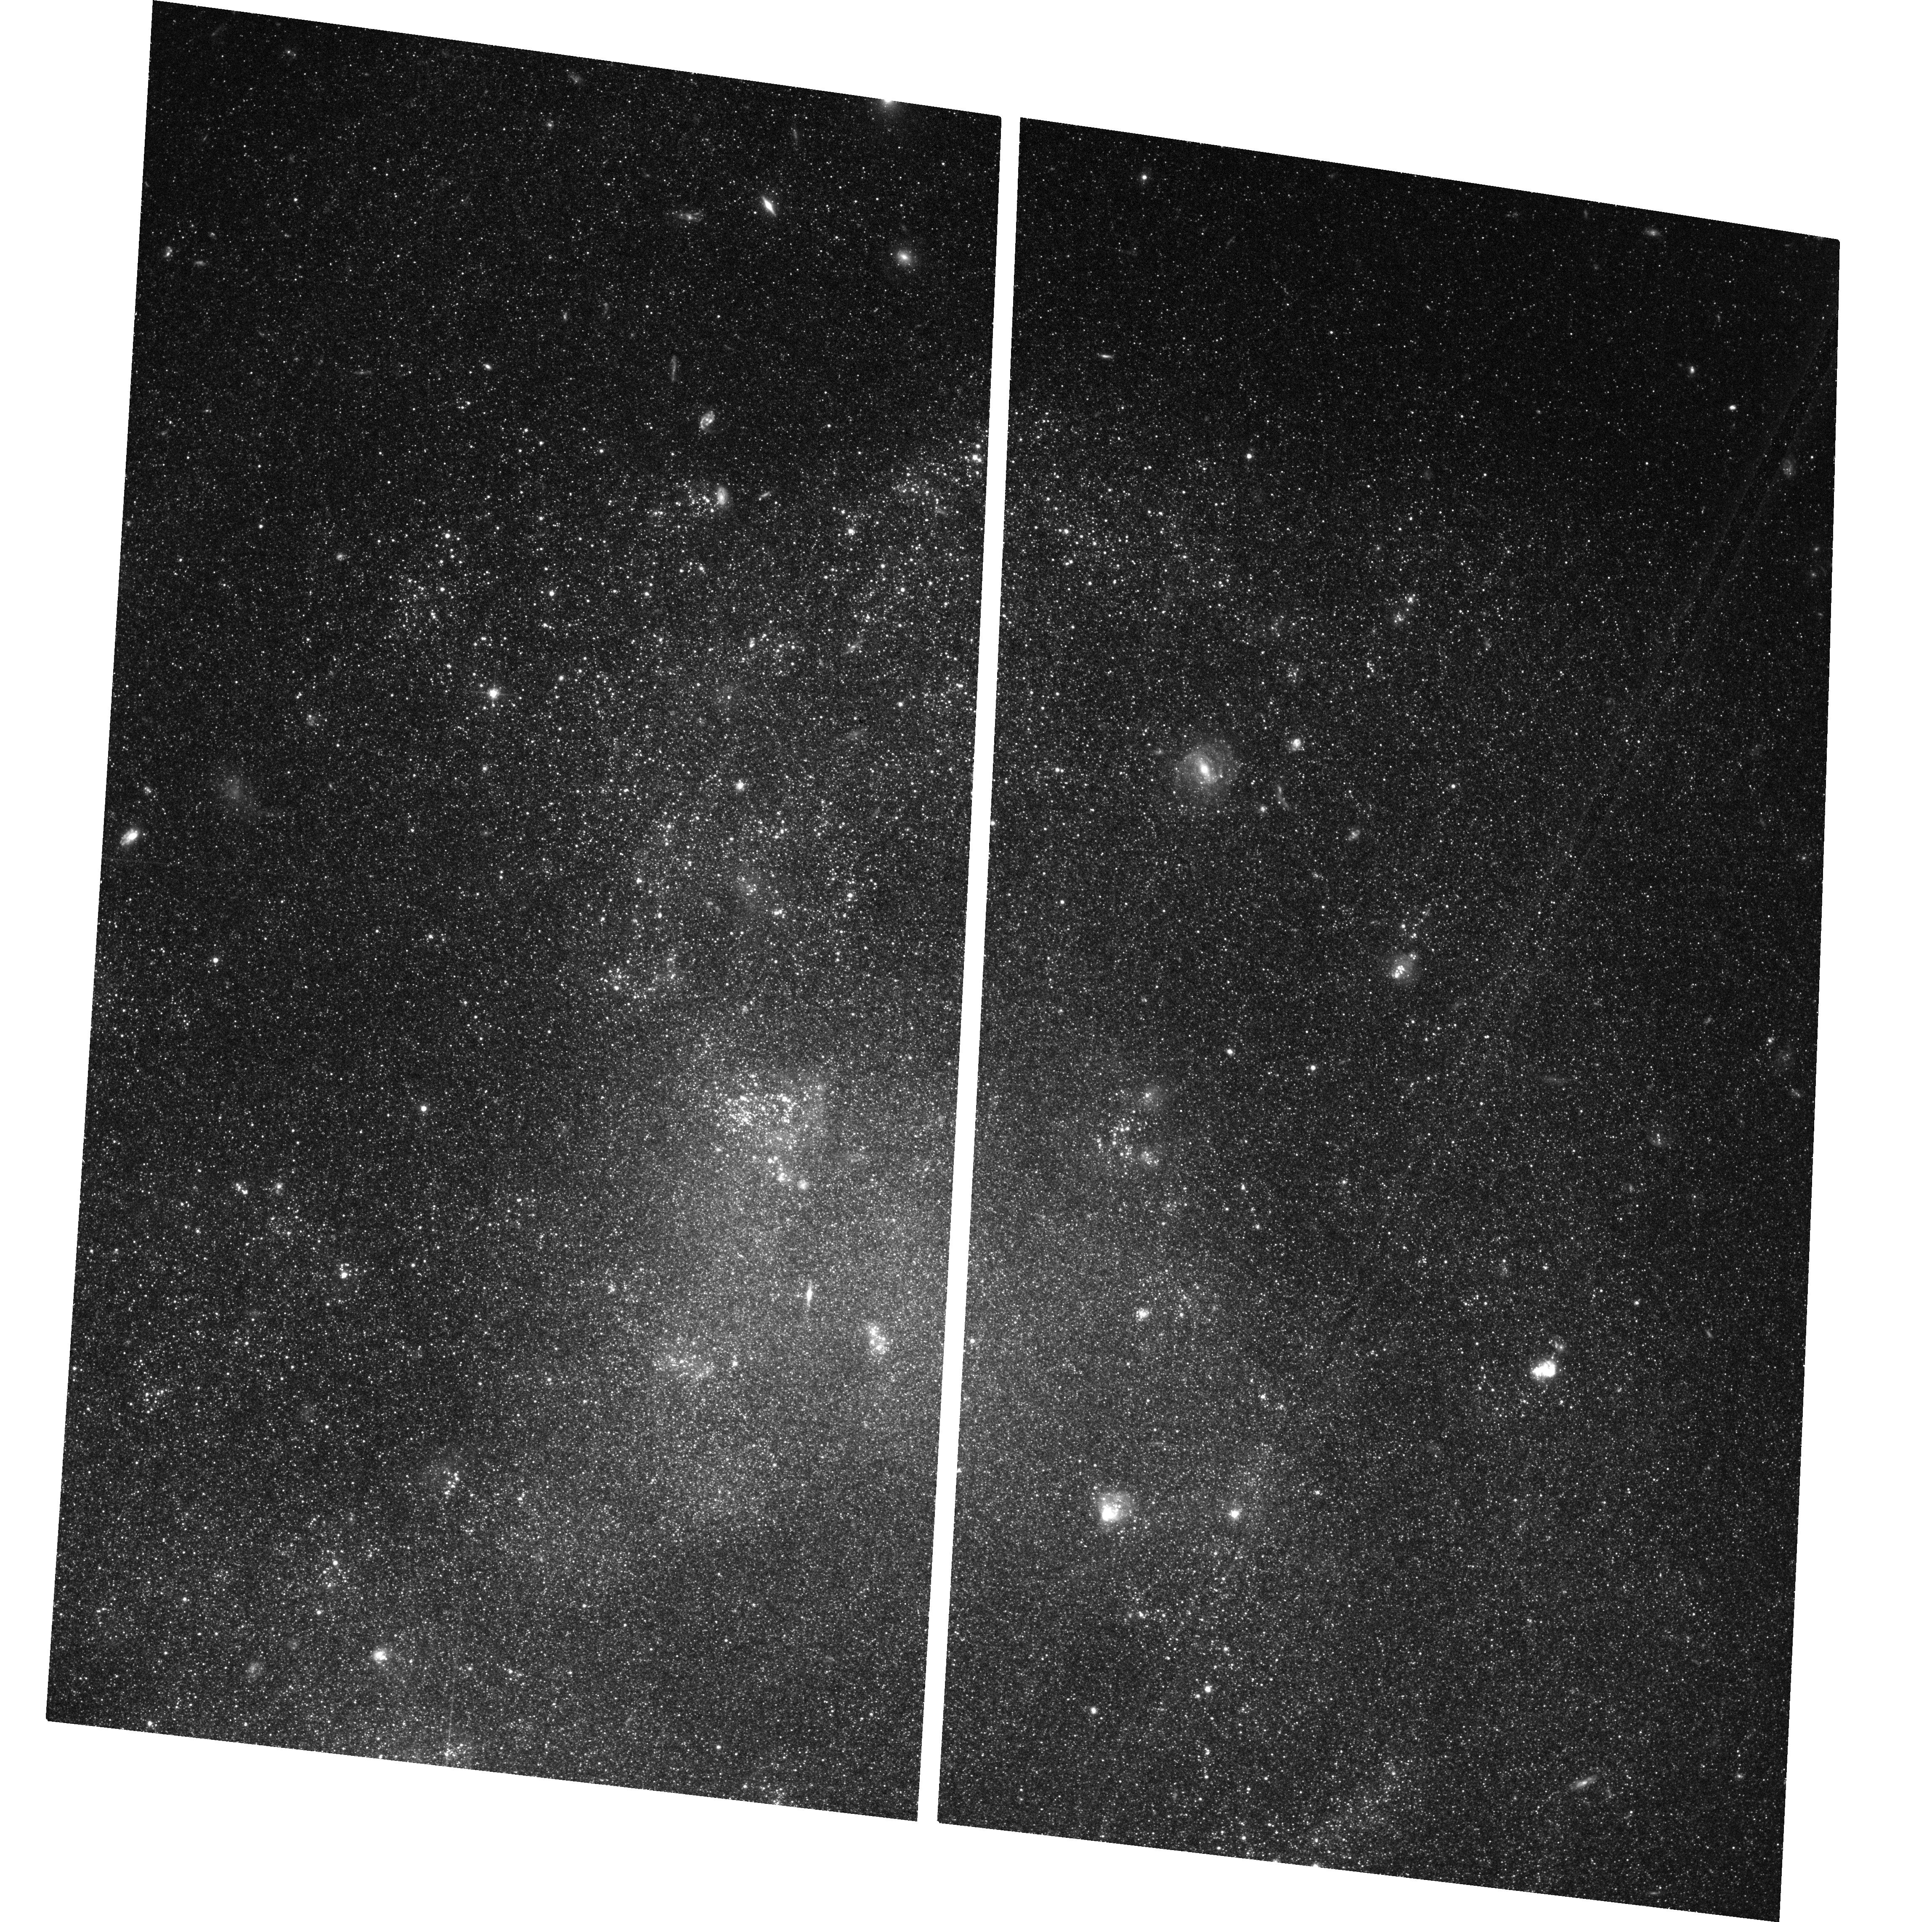
Target: IC4182
Instrument: ACS/WFC
Filter: F606W
Exposure: 37 min
Observation ID: hst_17432_01_acs_wfc_f606w_jf7j01

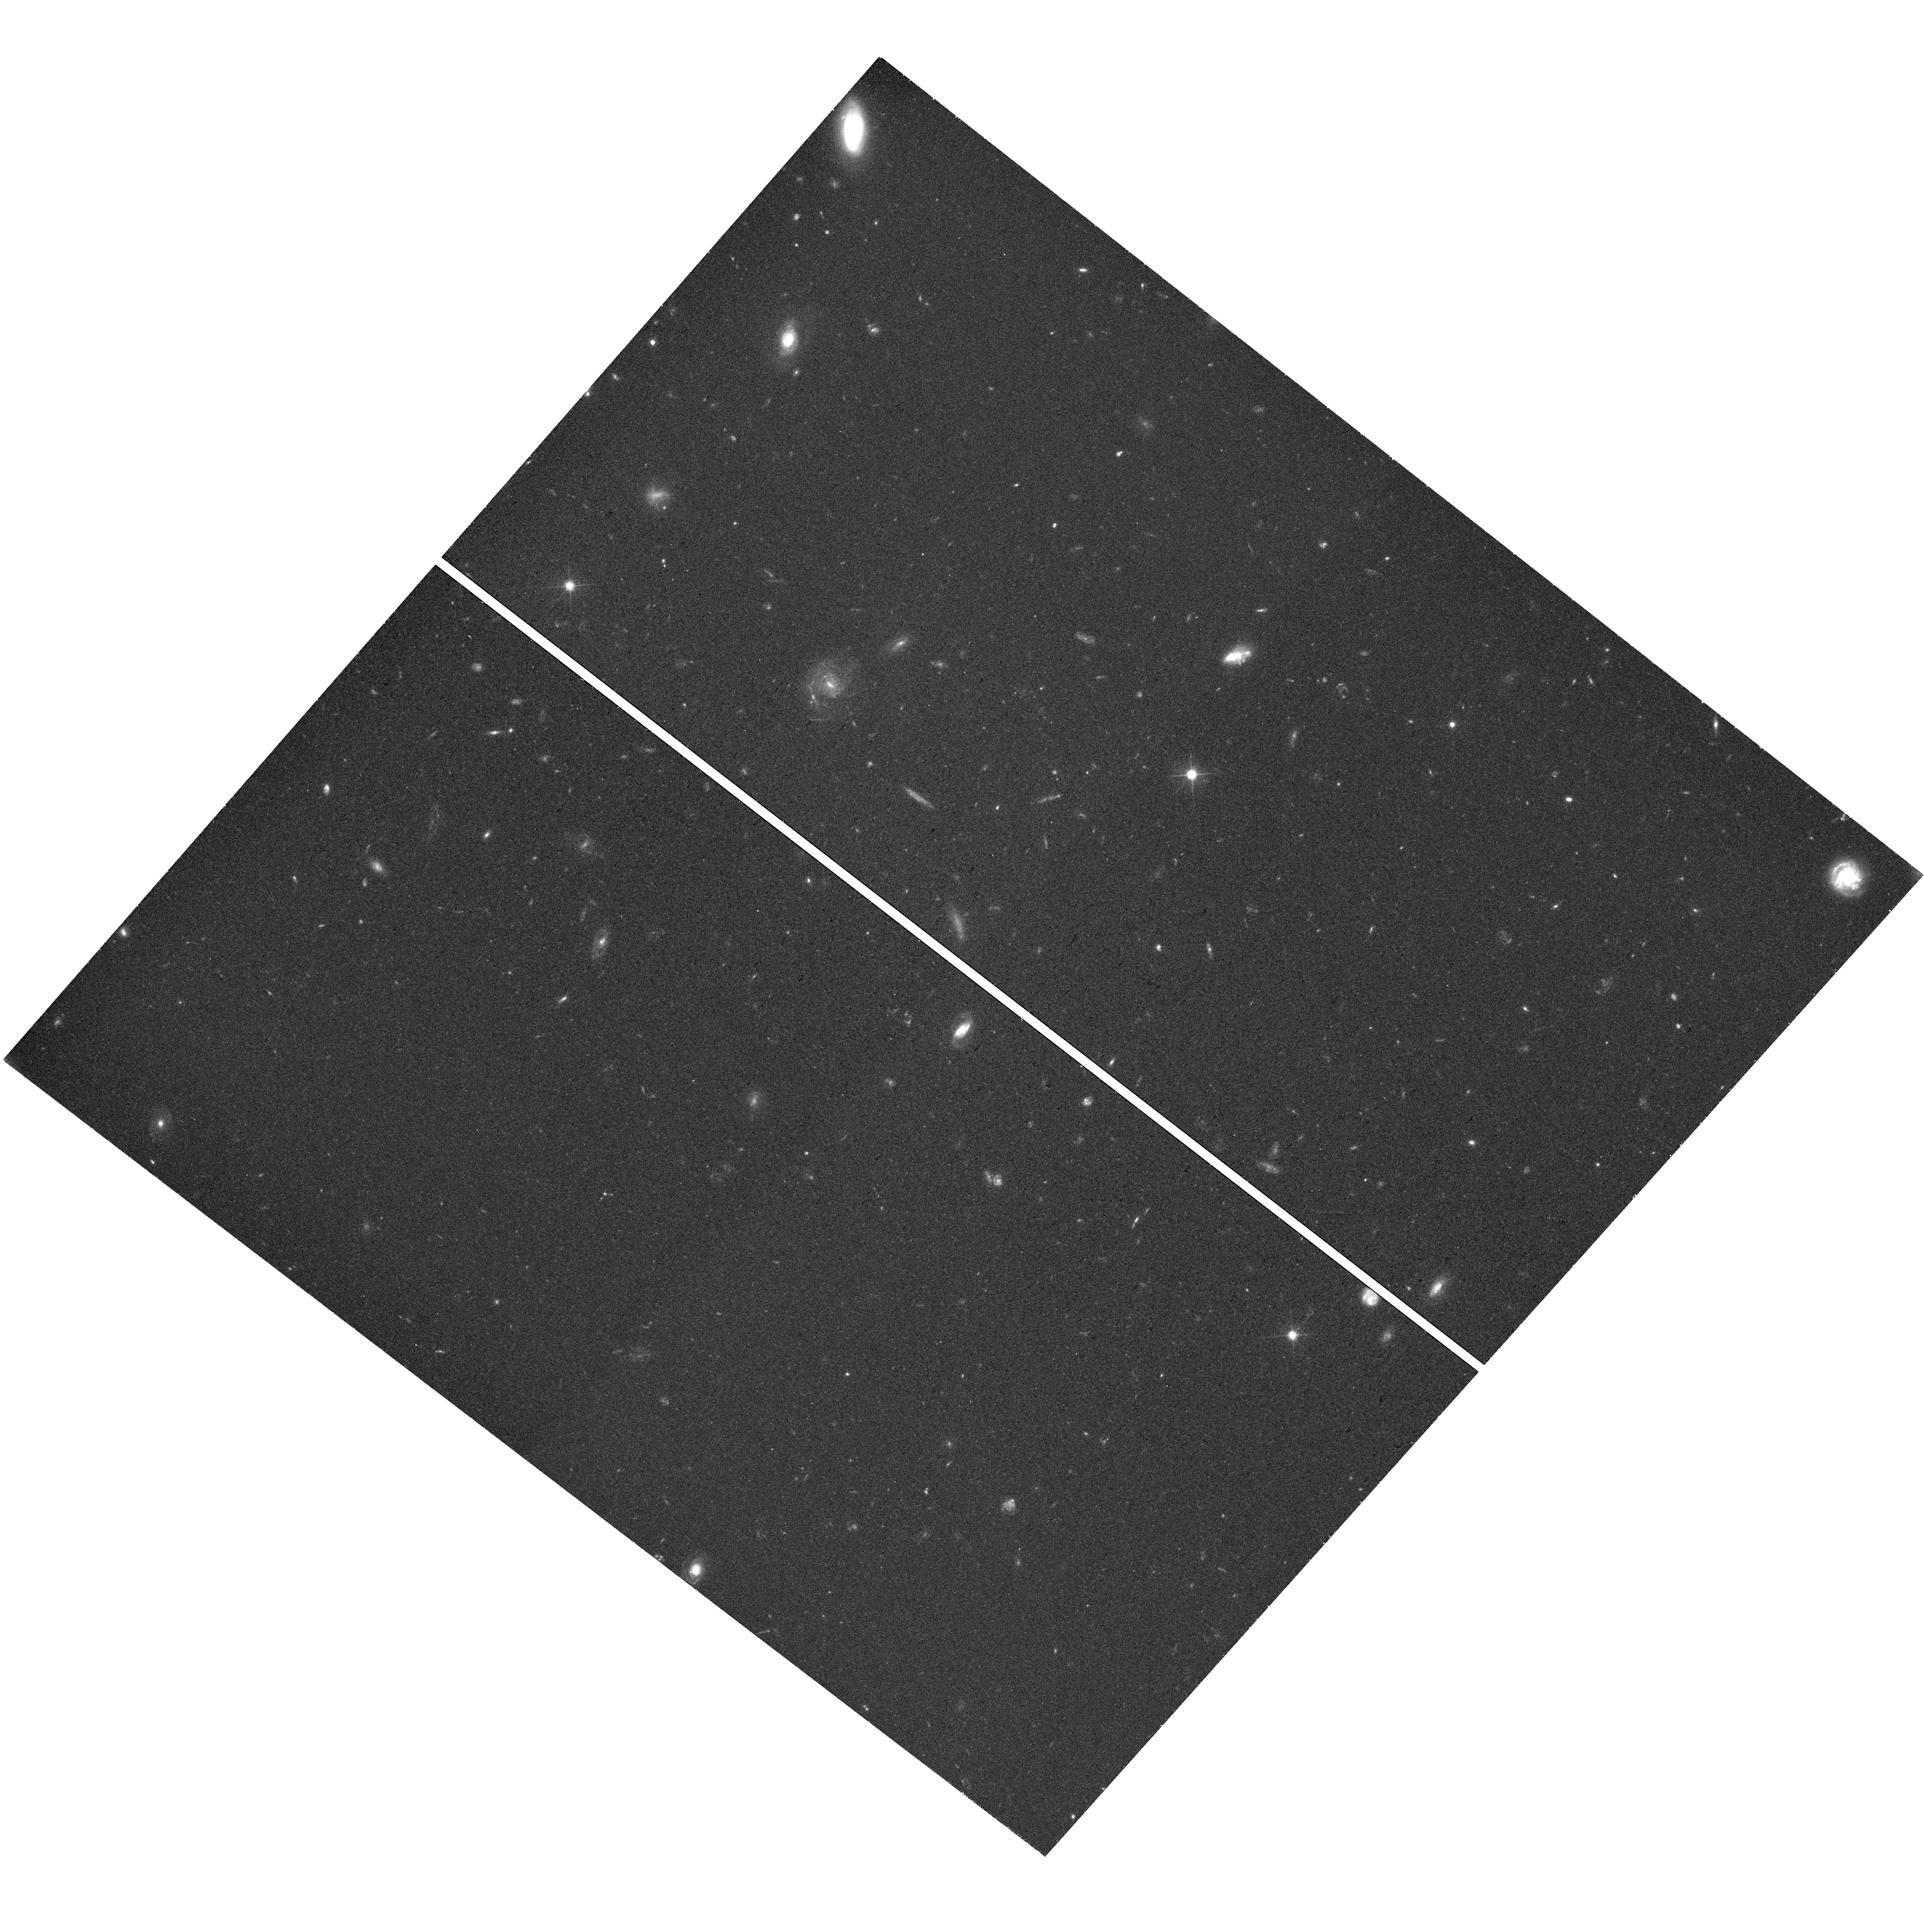
Target: field at RA 190.486°, Dec 38.576°
Instrument: WFC3/UVIS
Filter: F606W
Exposure: 38 min
Observation ID: hst_17432_06_wfc3_uvis_f606w_if7j06

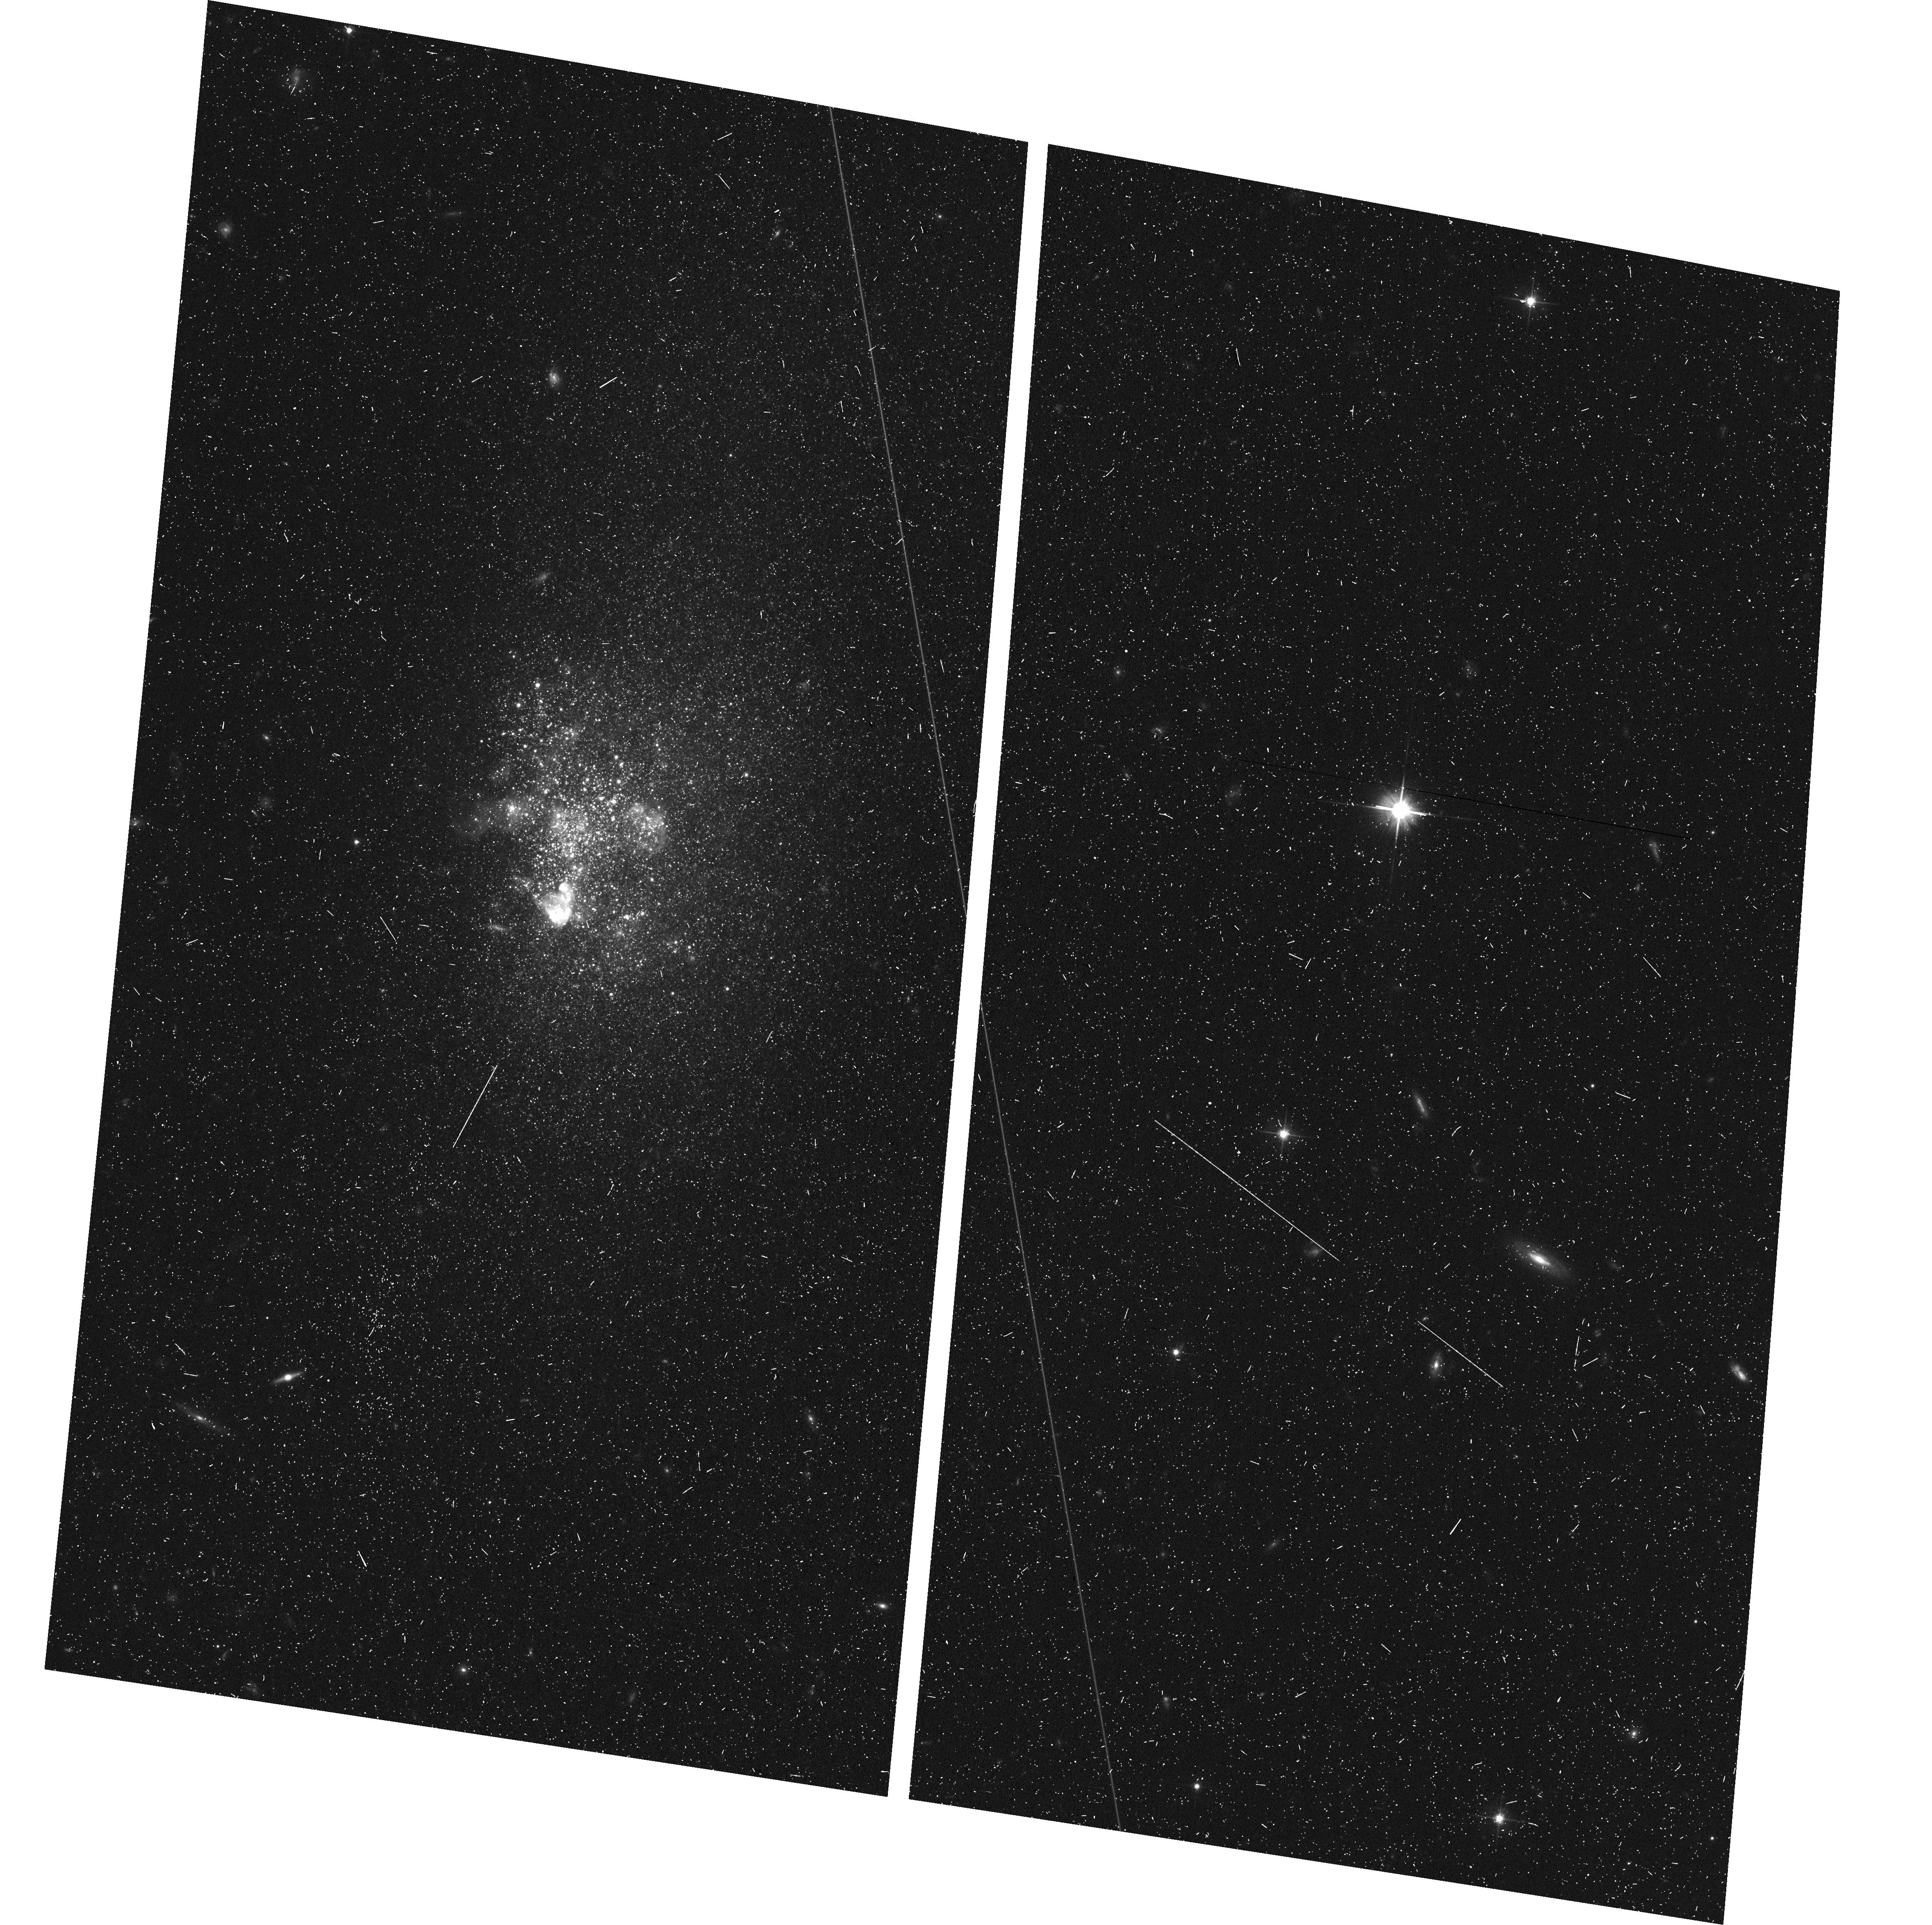
Target: UGC06456
Instrument: ACS/WFC
Filter: F606W
Exposure: 12 min
Observation ID: hst_17432_70_acs_wfc_f606w_jf7j70

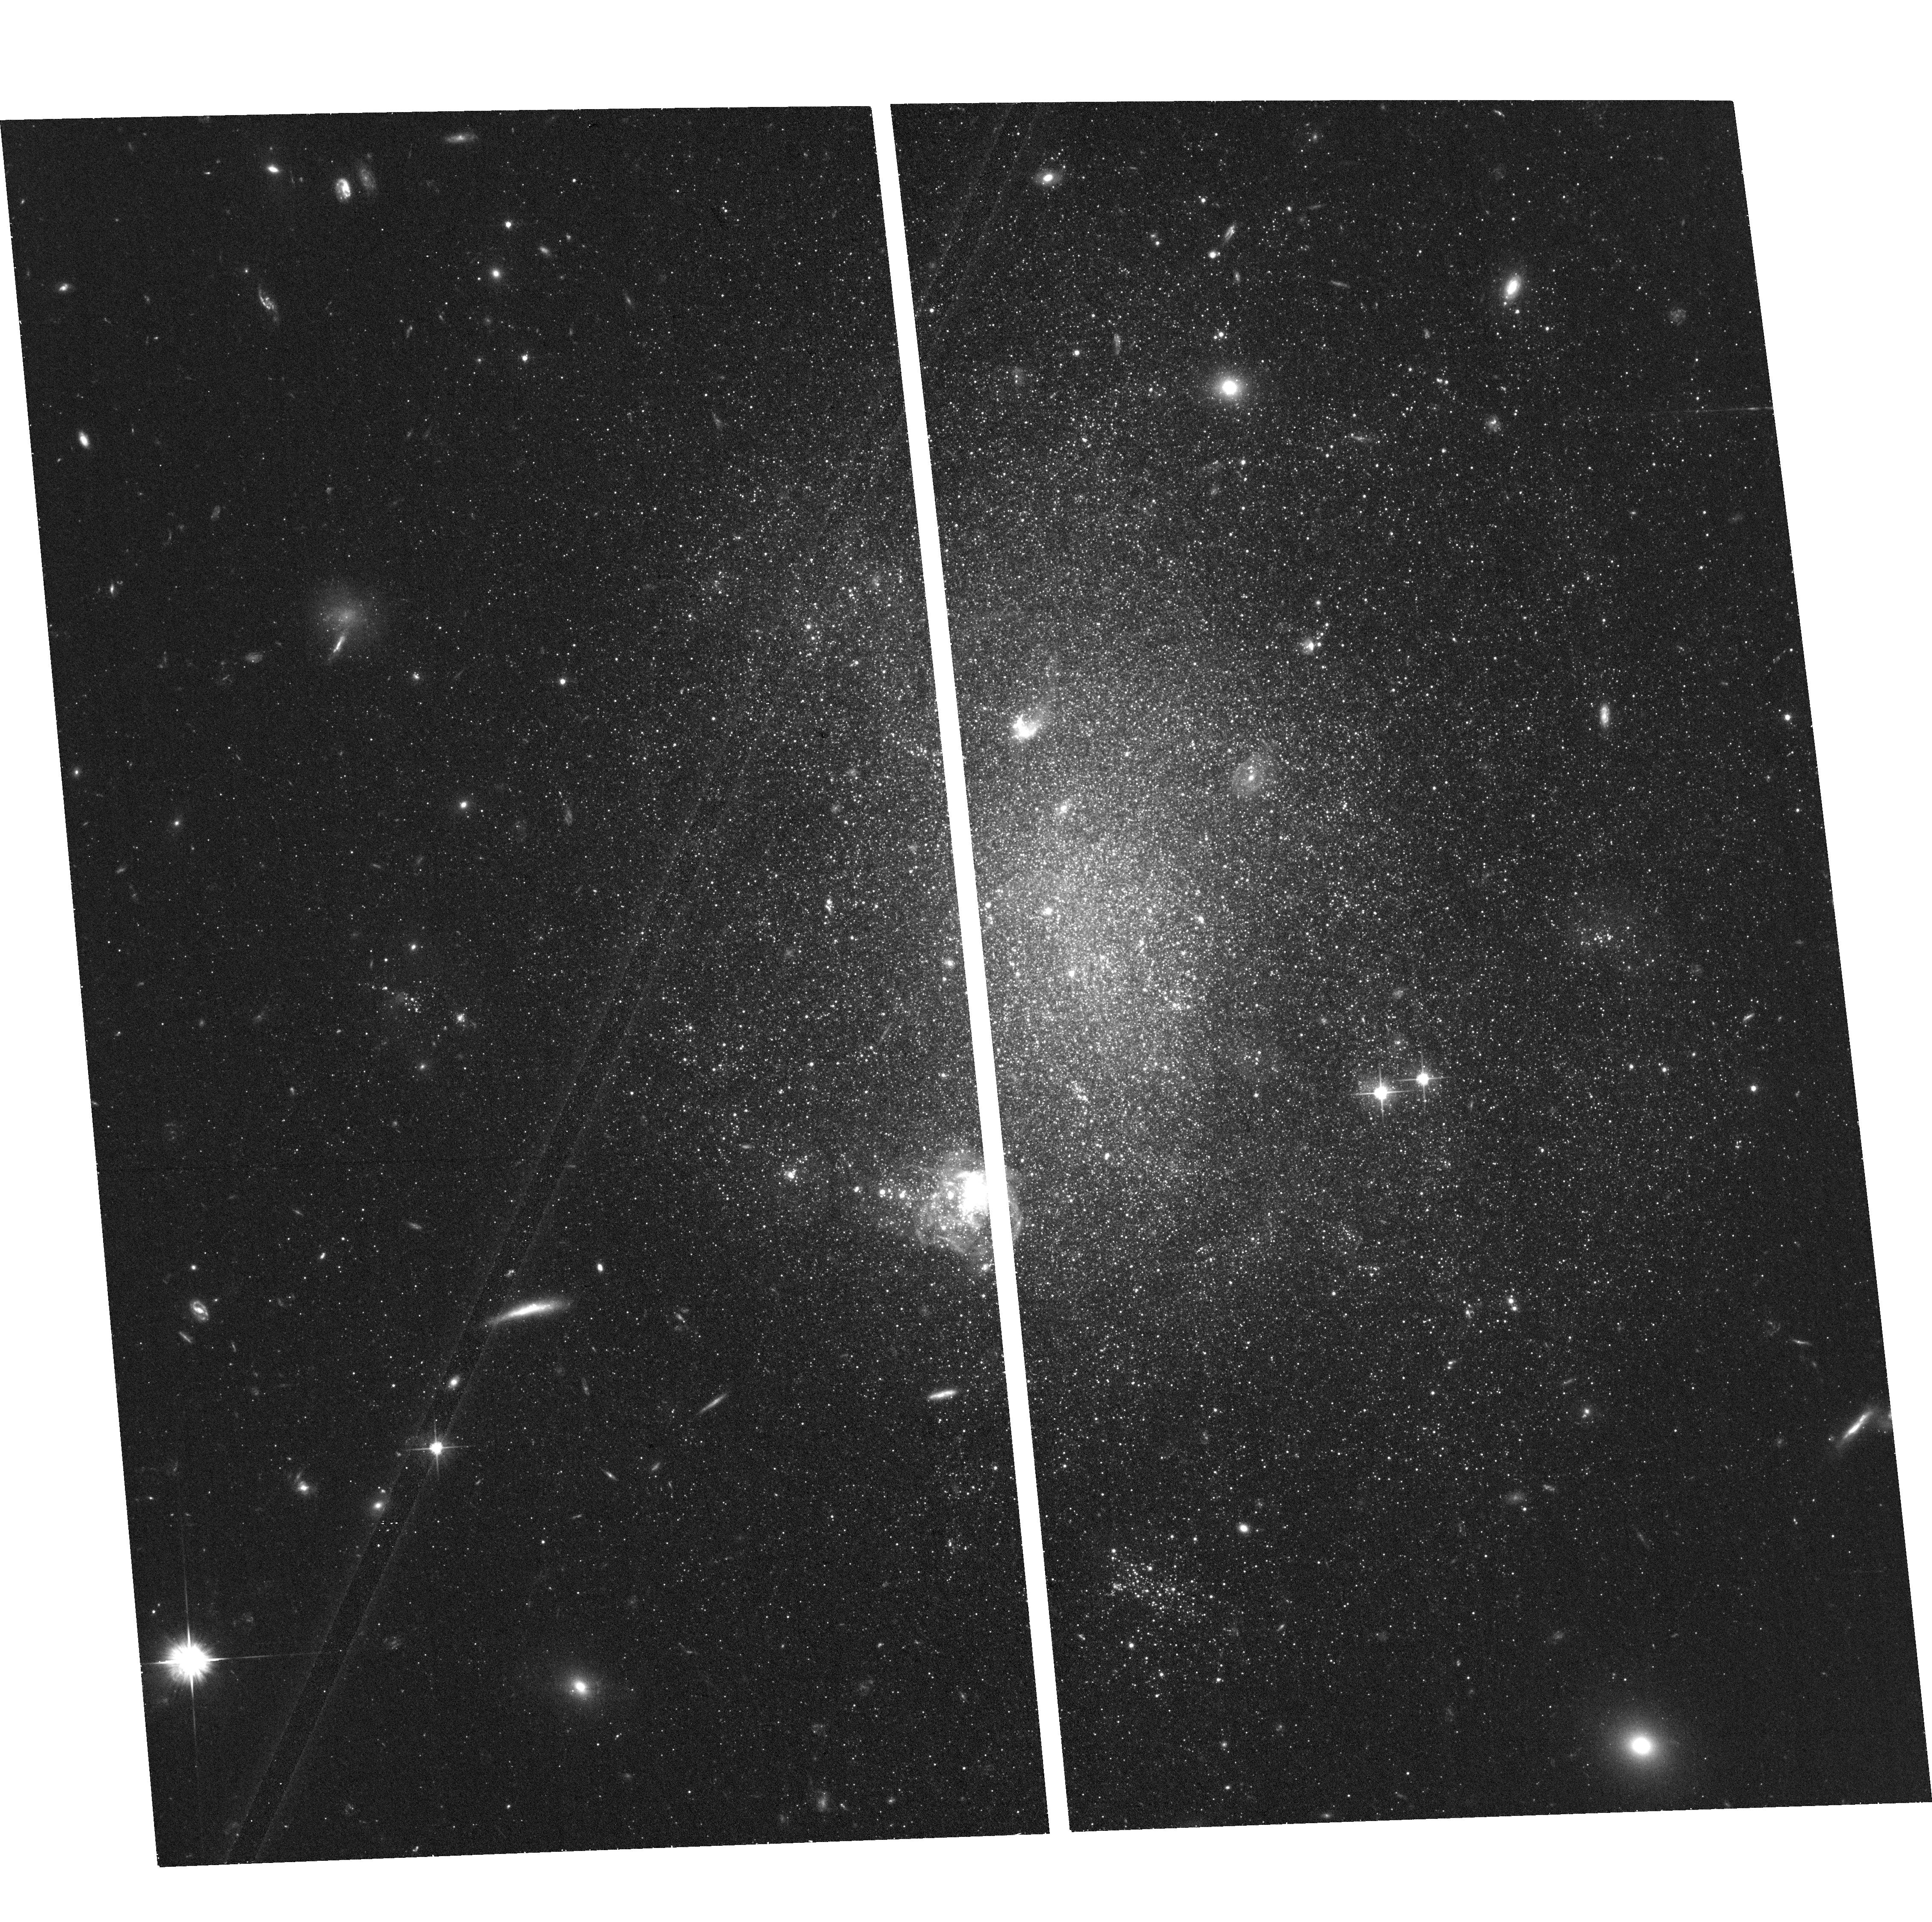
Target: IC3687
Instrument: ACS/WFC
Filter: F606W
Exposure: 34 min
Observation ID: hst_17432_06_acs_wfc_f606w_jf7j06

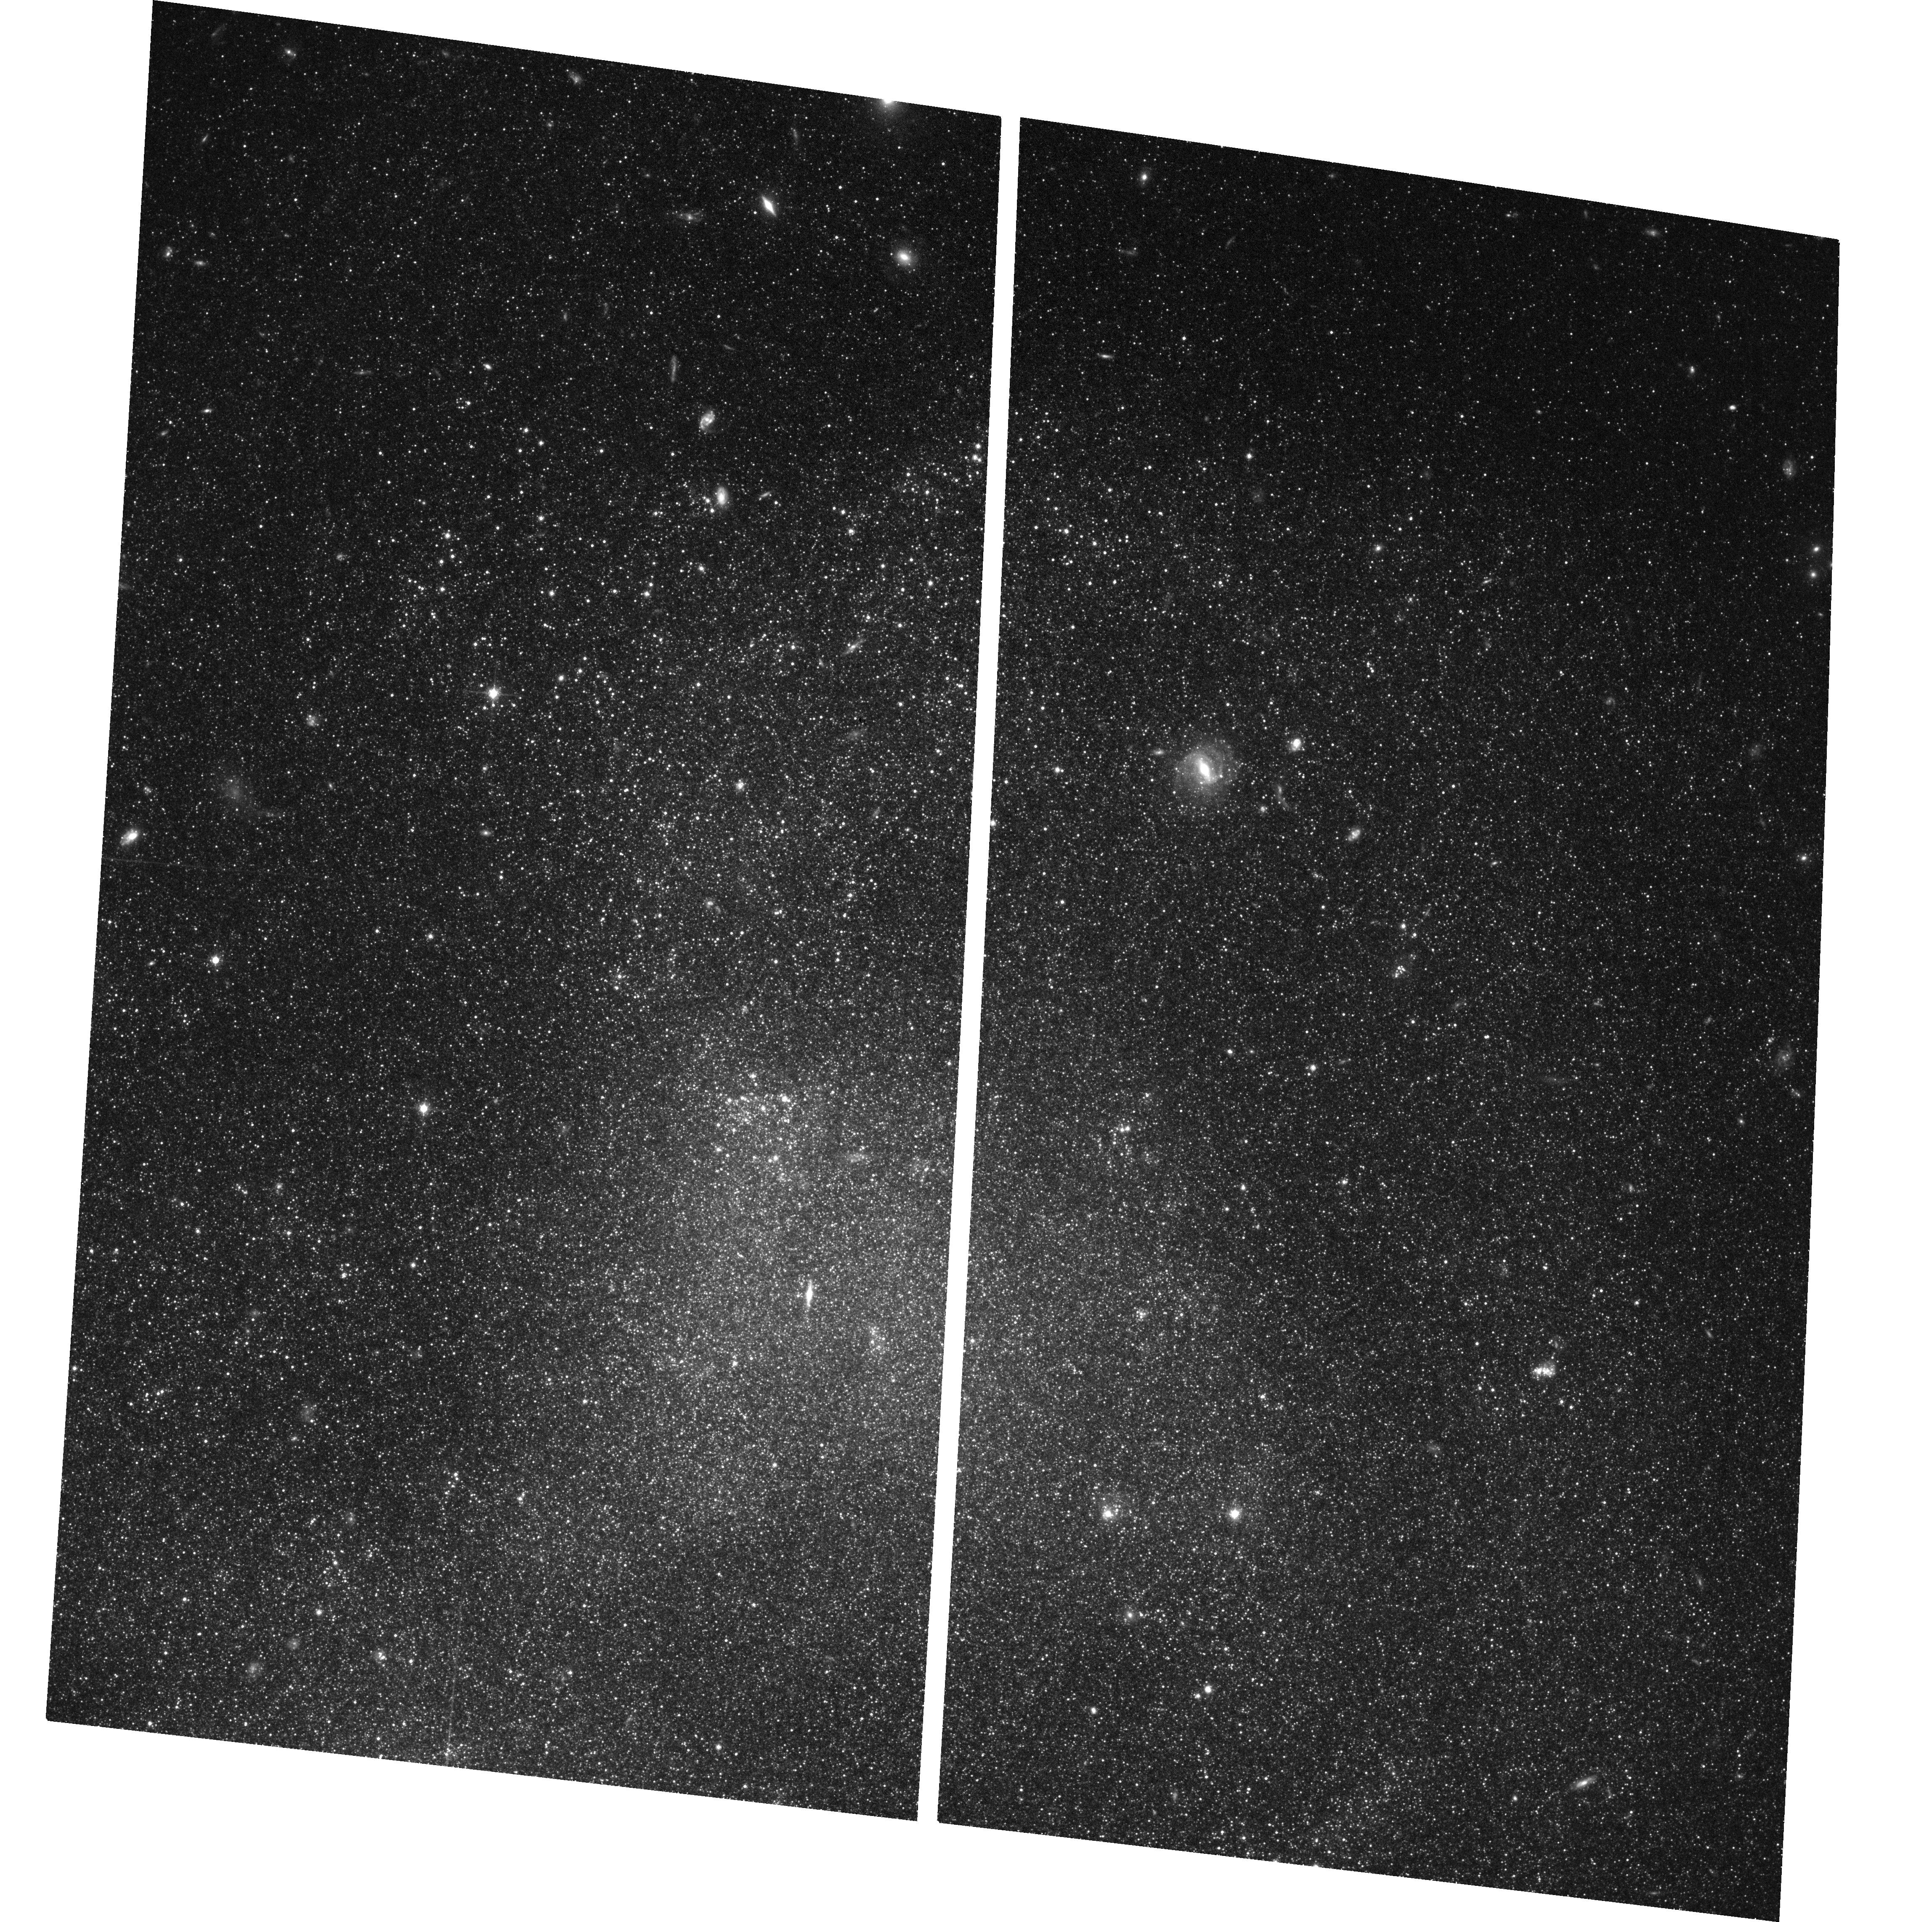
Target: IC4182
Instrument: ACS/WFC
Filter: F814W
Exposure: 37 min
Observation ID: hst_17432_01_acs_wfc_f814w_jf7j01

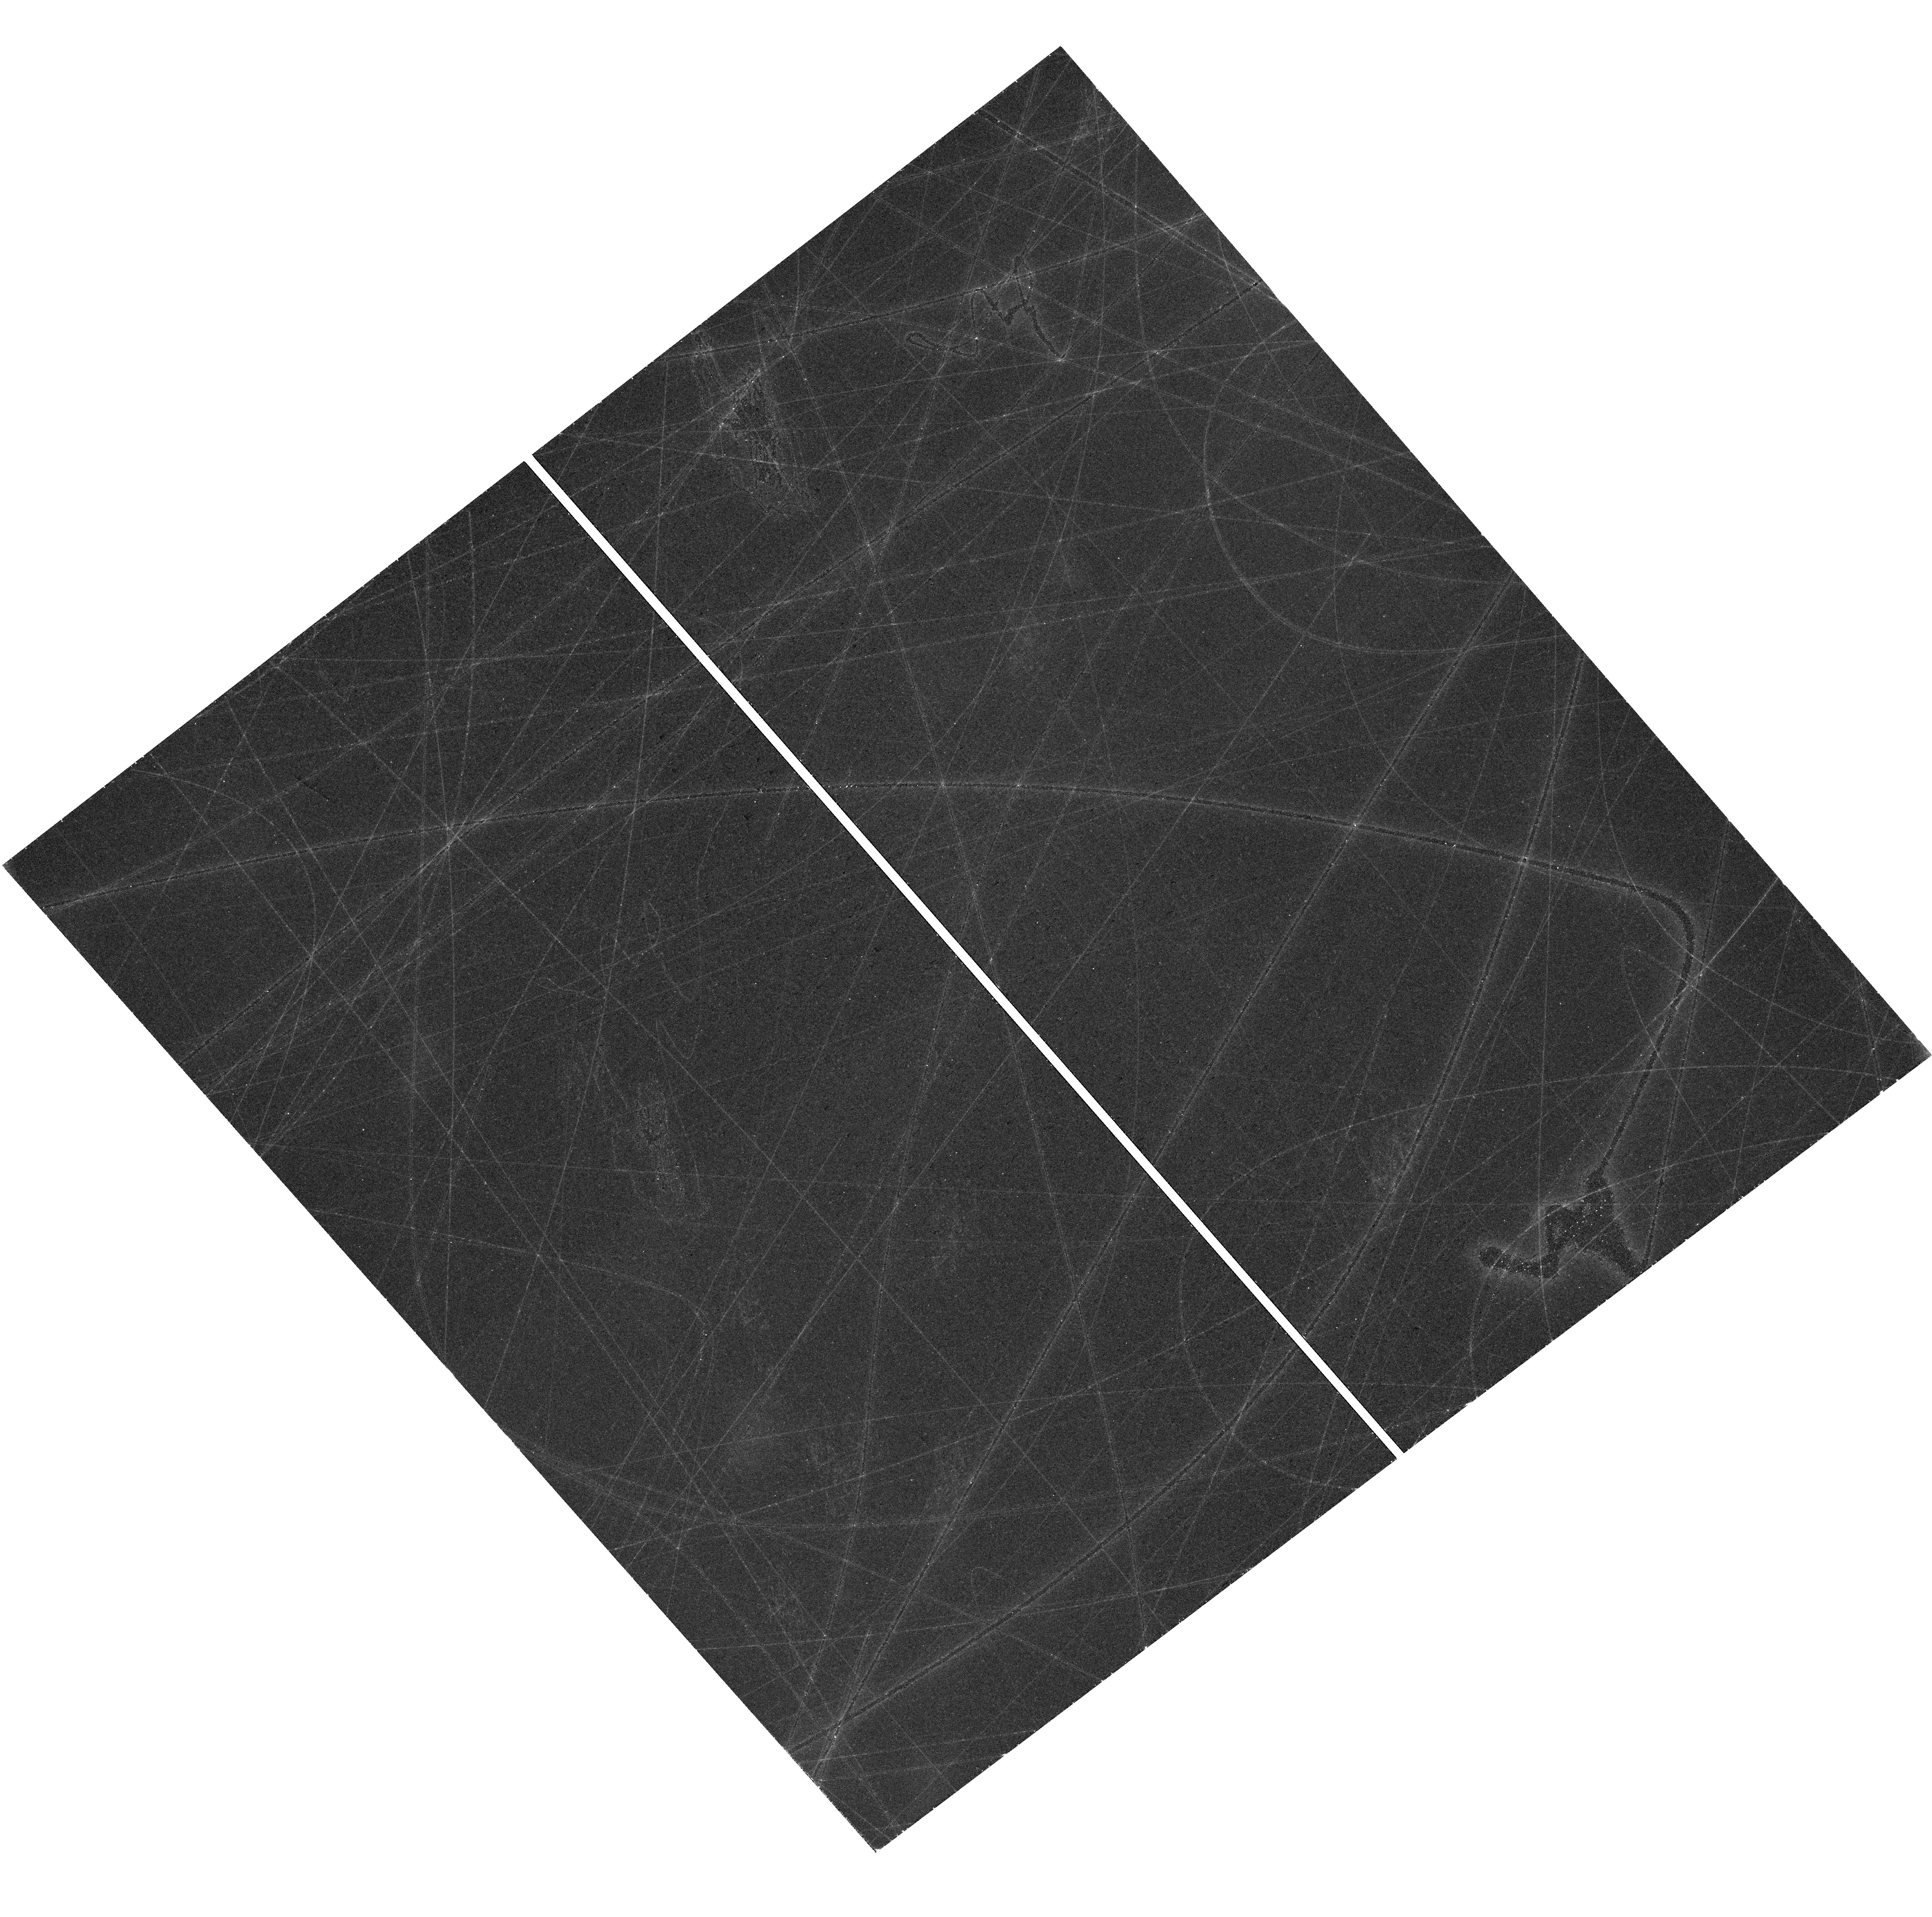
Target: field at RA 171.529°, Dec 79.050°
Instrument: WFC3/UVIS
Filter: F606W
Exposure: 48 min
Observation ID: hst_17432_07_wfc3_uvis_f606w_if7j07

Timescales of Stellar Feedback in Blue Galaxies: Critical Parameters for Galaxy Evolution (PI: Hunter, Laura Congreve)

Stellar feedback is fundamental to modern models of galaxy evolution as it drives turbulence and outflows in galaxies, disrupts and triggers star formation events, and redistributes metals formed in stars. To empirically constrain the impact of stellar feedback, an understanding of the timescales involved is critical. We propose to measure the timescale over which stellar feedback drives turbulent motion in the multi-phase interstellar medium by comparing star formation histories - derived from resolved stars - to atomic and ionized gas motions on local scales across the disk of several nearby galaxies. For these spatially resolved studies, we selected 3 extremely blue, low-mass galaxies, each of which demonstrate key features for untangling the timescales involved. As part of our analysis, we will determine if stellar feedback impacts different phases of the ISM on different timescales and if there are galaxy parameters that alter the relationship. We will place constraints for simulations to model accurately this fundamentally important process and whether the implementation of dissipation and cooling can recreate the observed timescales.